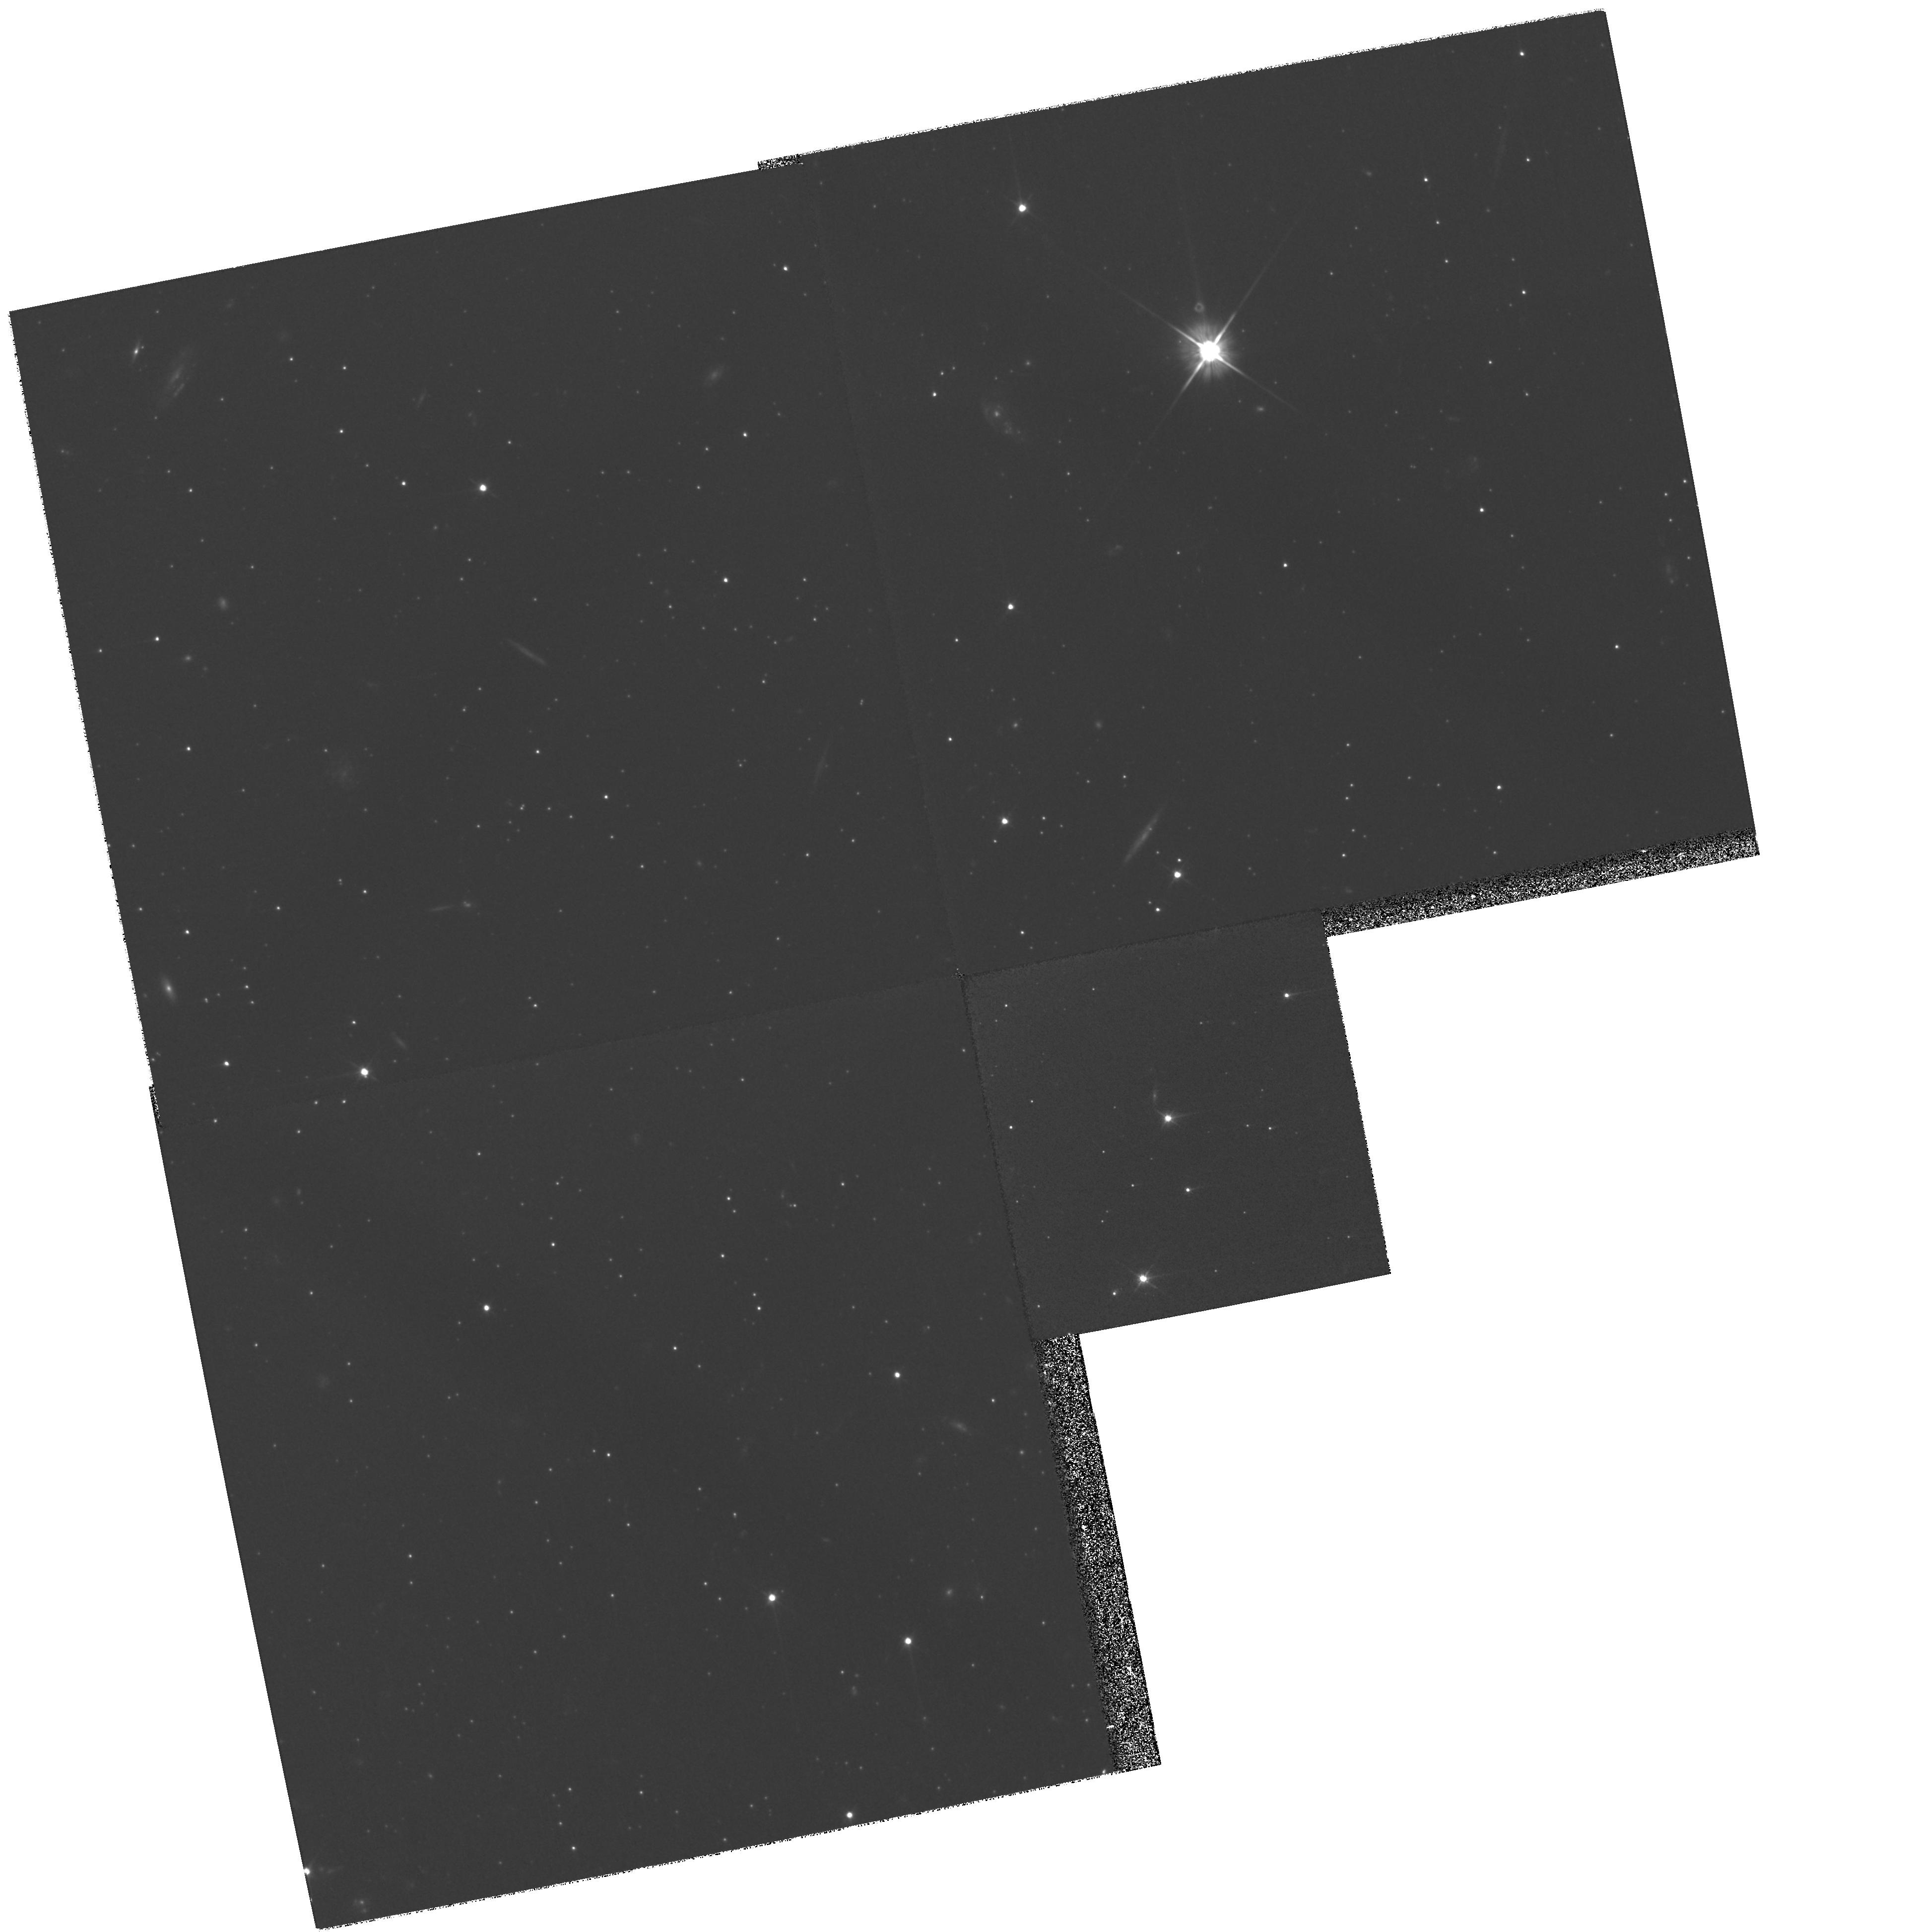
Target: QSO-UMI-1508+67
Instrument: WFPC2/PC
Filter: F606W
Exposure: 1.6 h
Observation ID: hst_9239_06_wfpc2_pc_f606w_u6d906

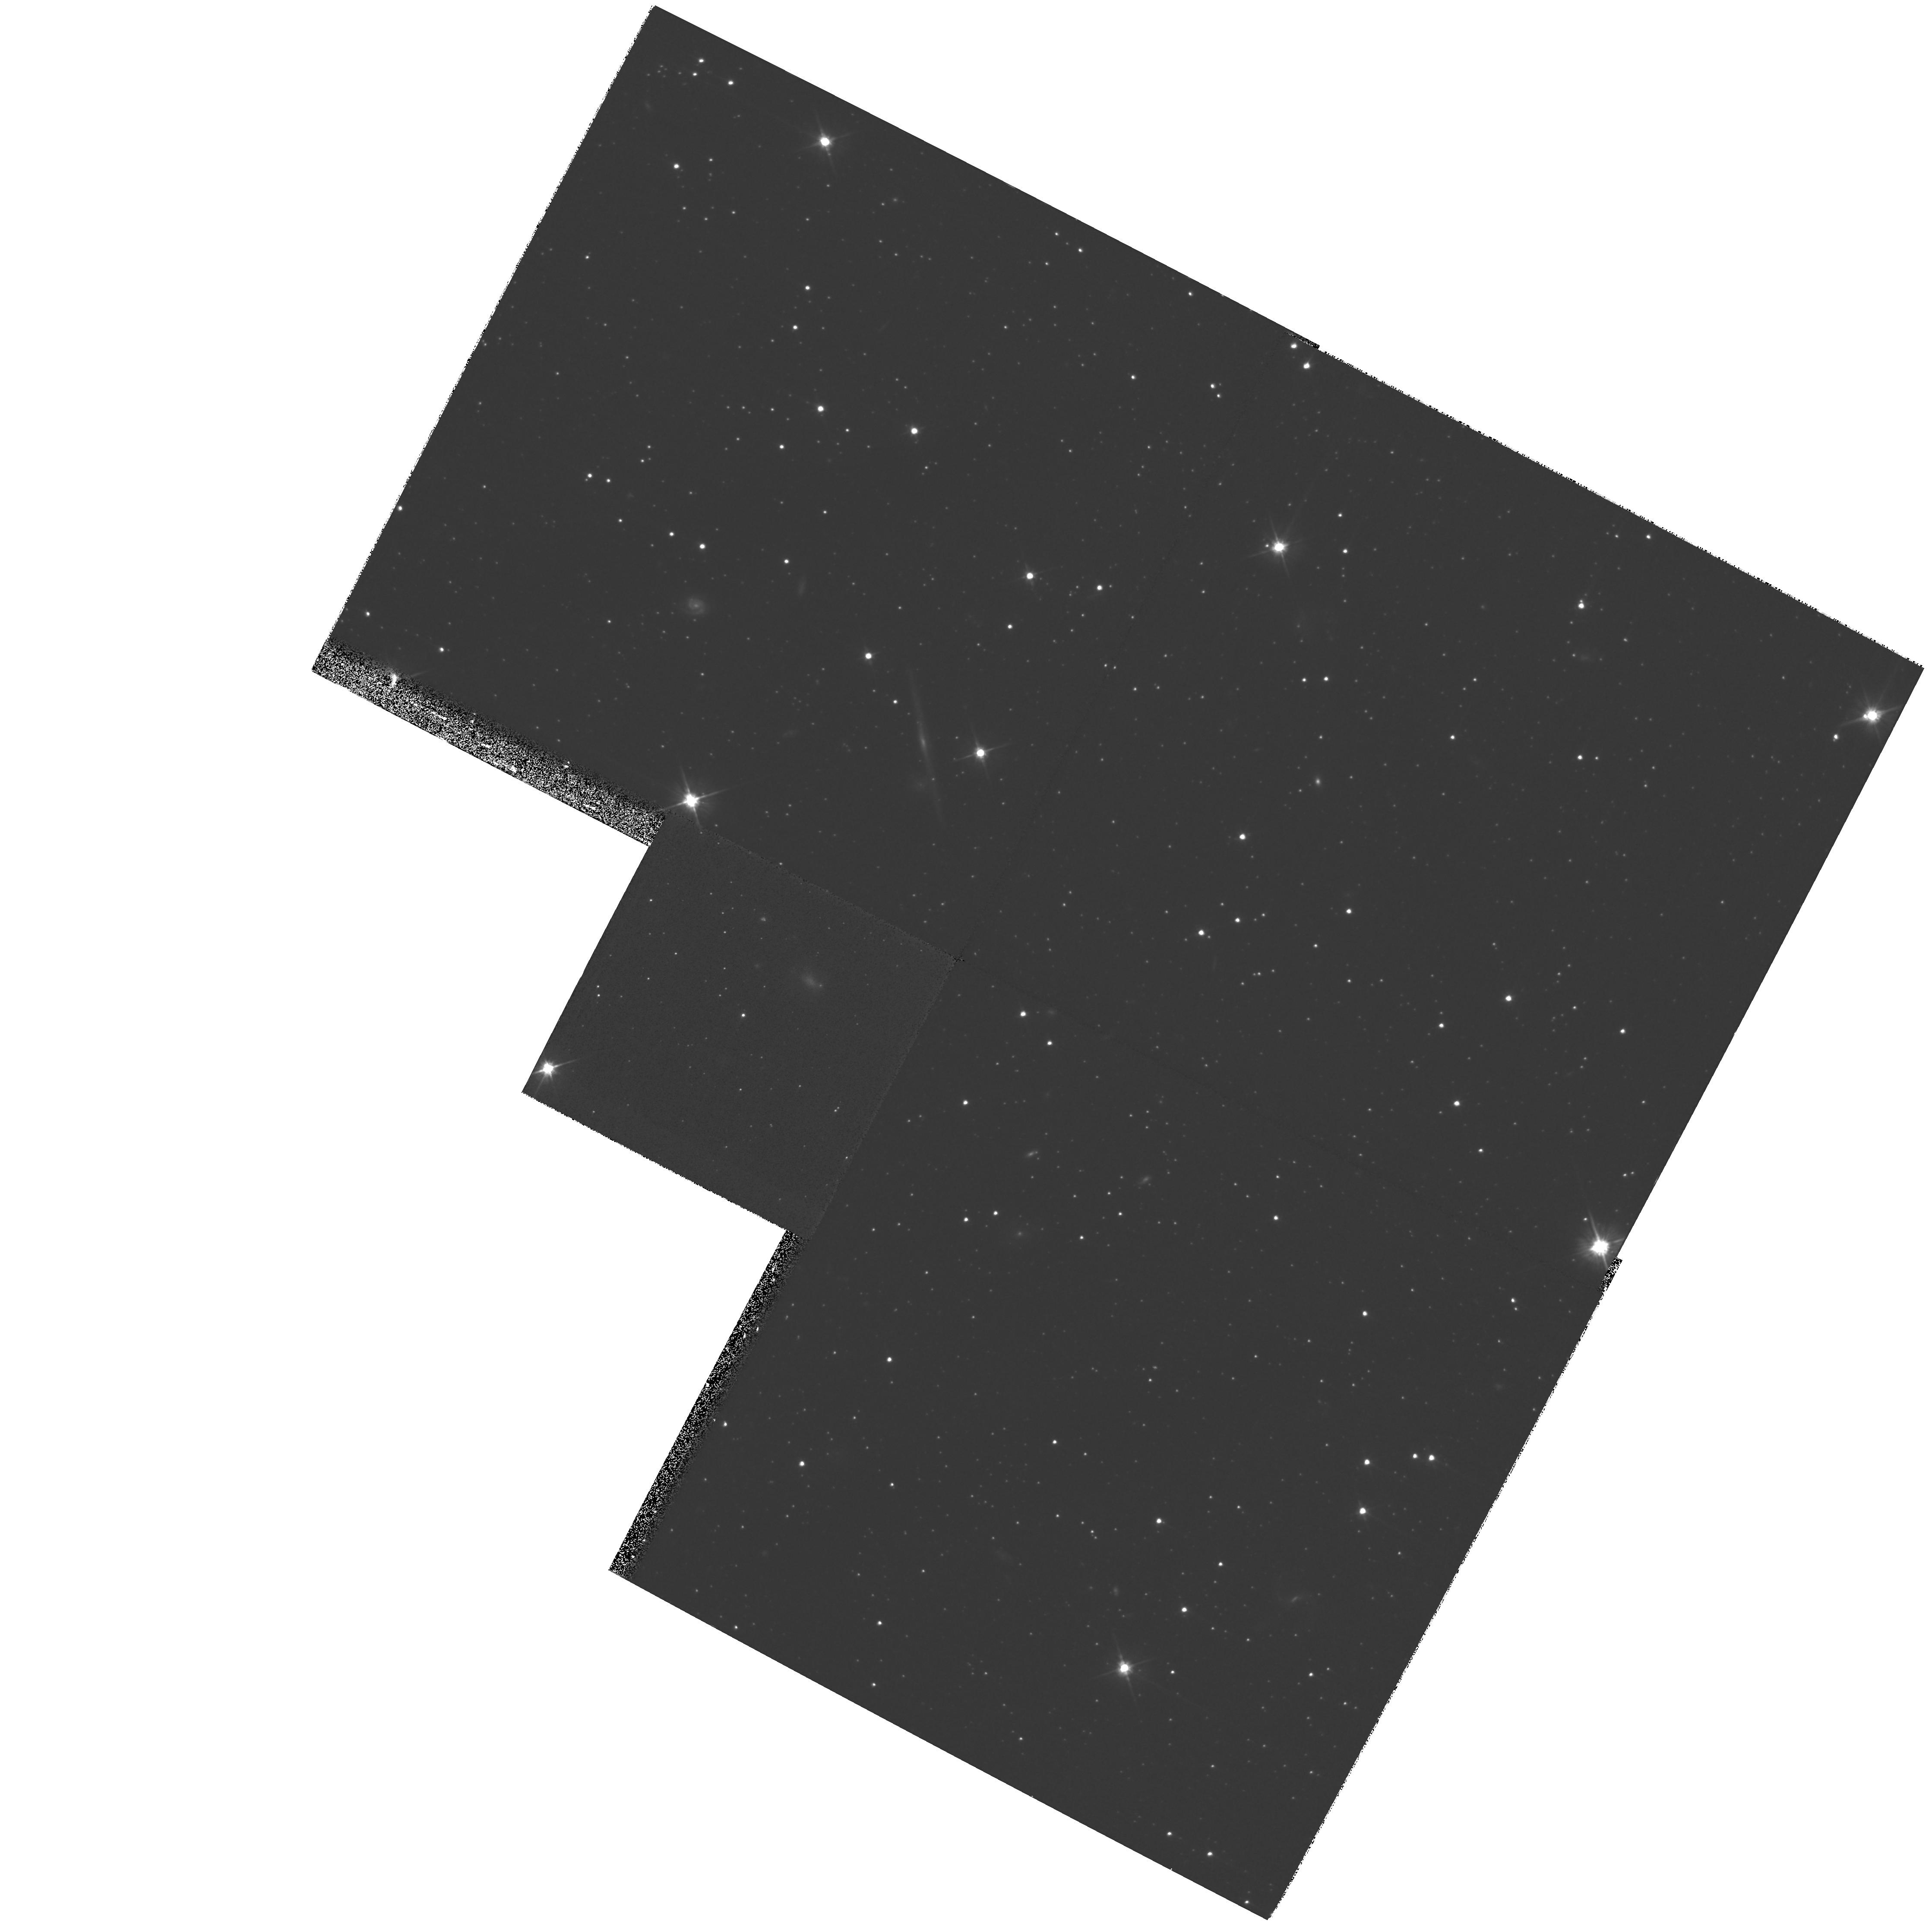
Target: CAR-QSO-0641-5057
Instrument: WFPC2/PC
Filter: F606W
Exposure: 48 min
Observation ID: hst_9239_08_wfpc2_pc_f606w_u6d908

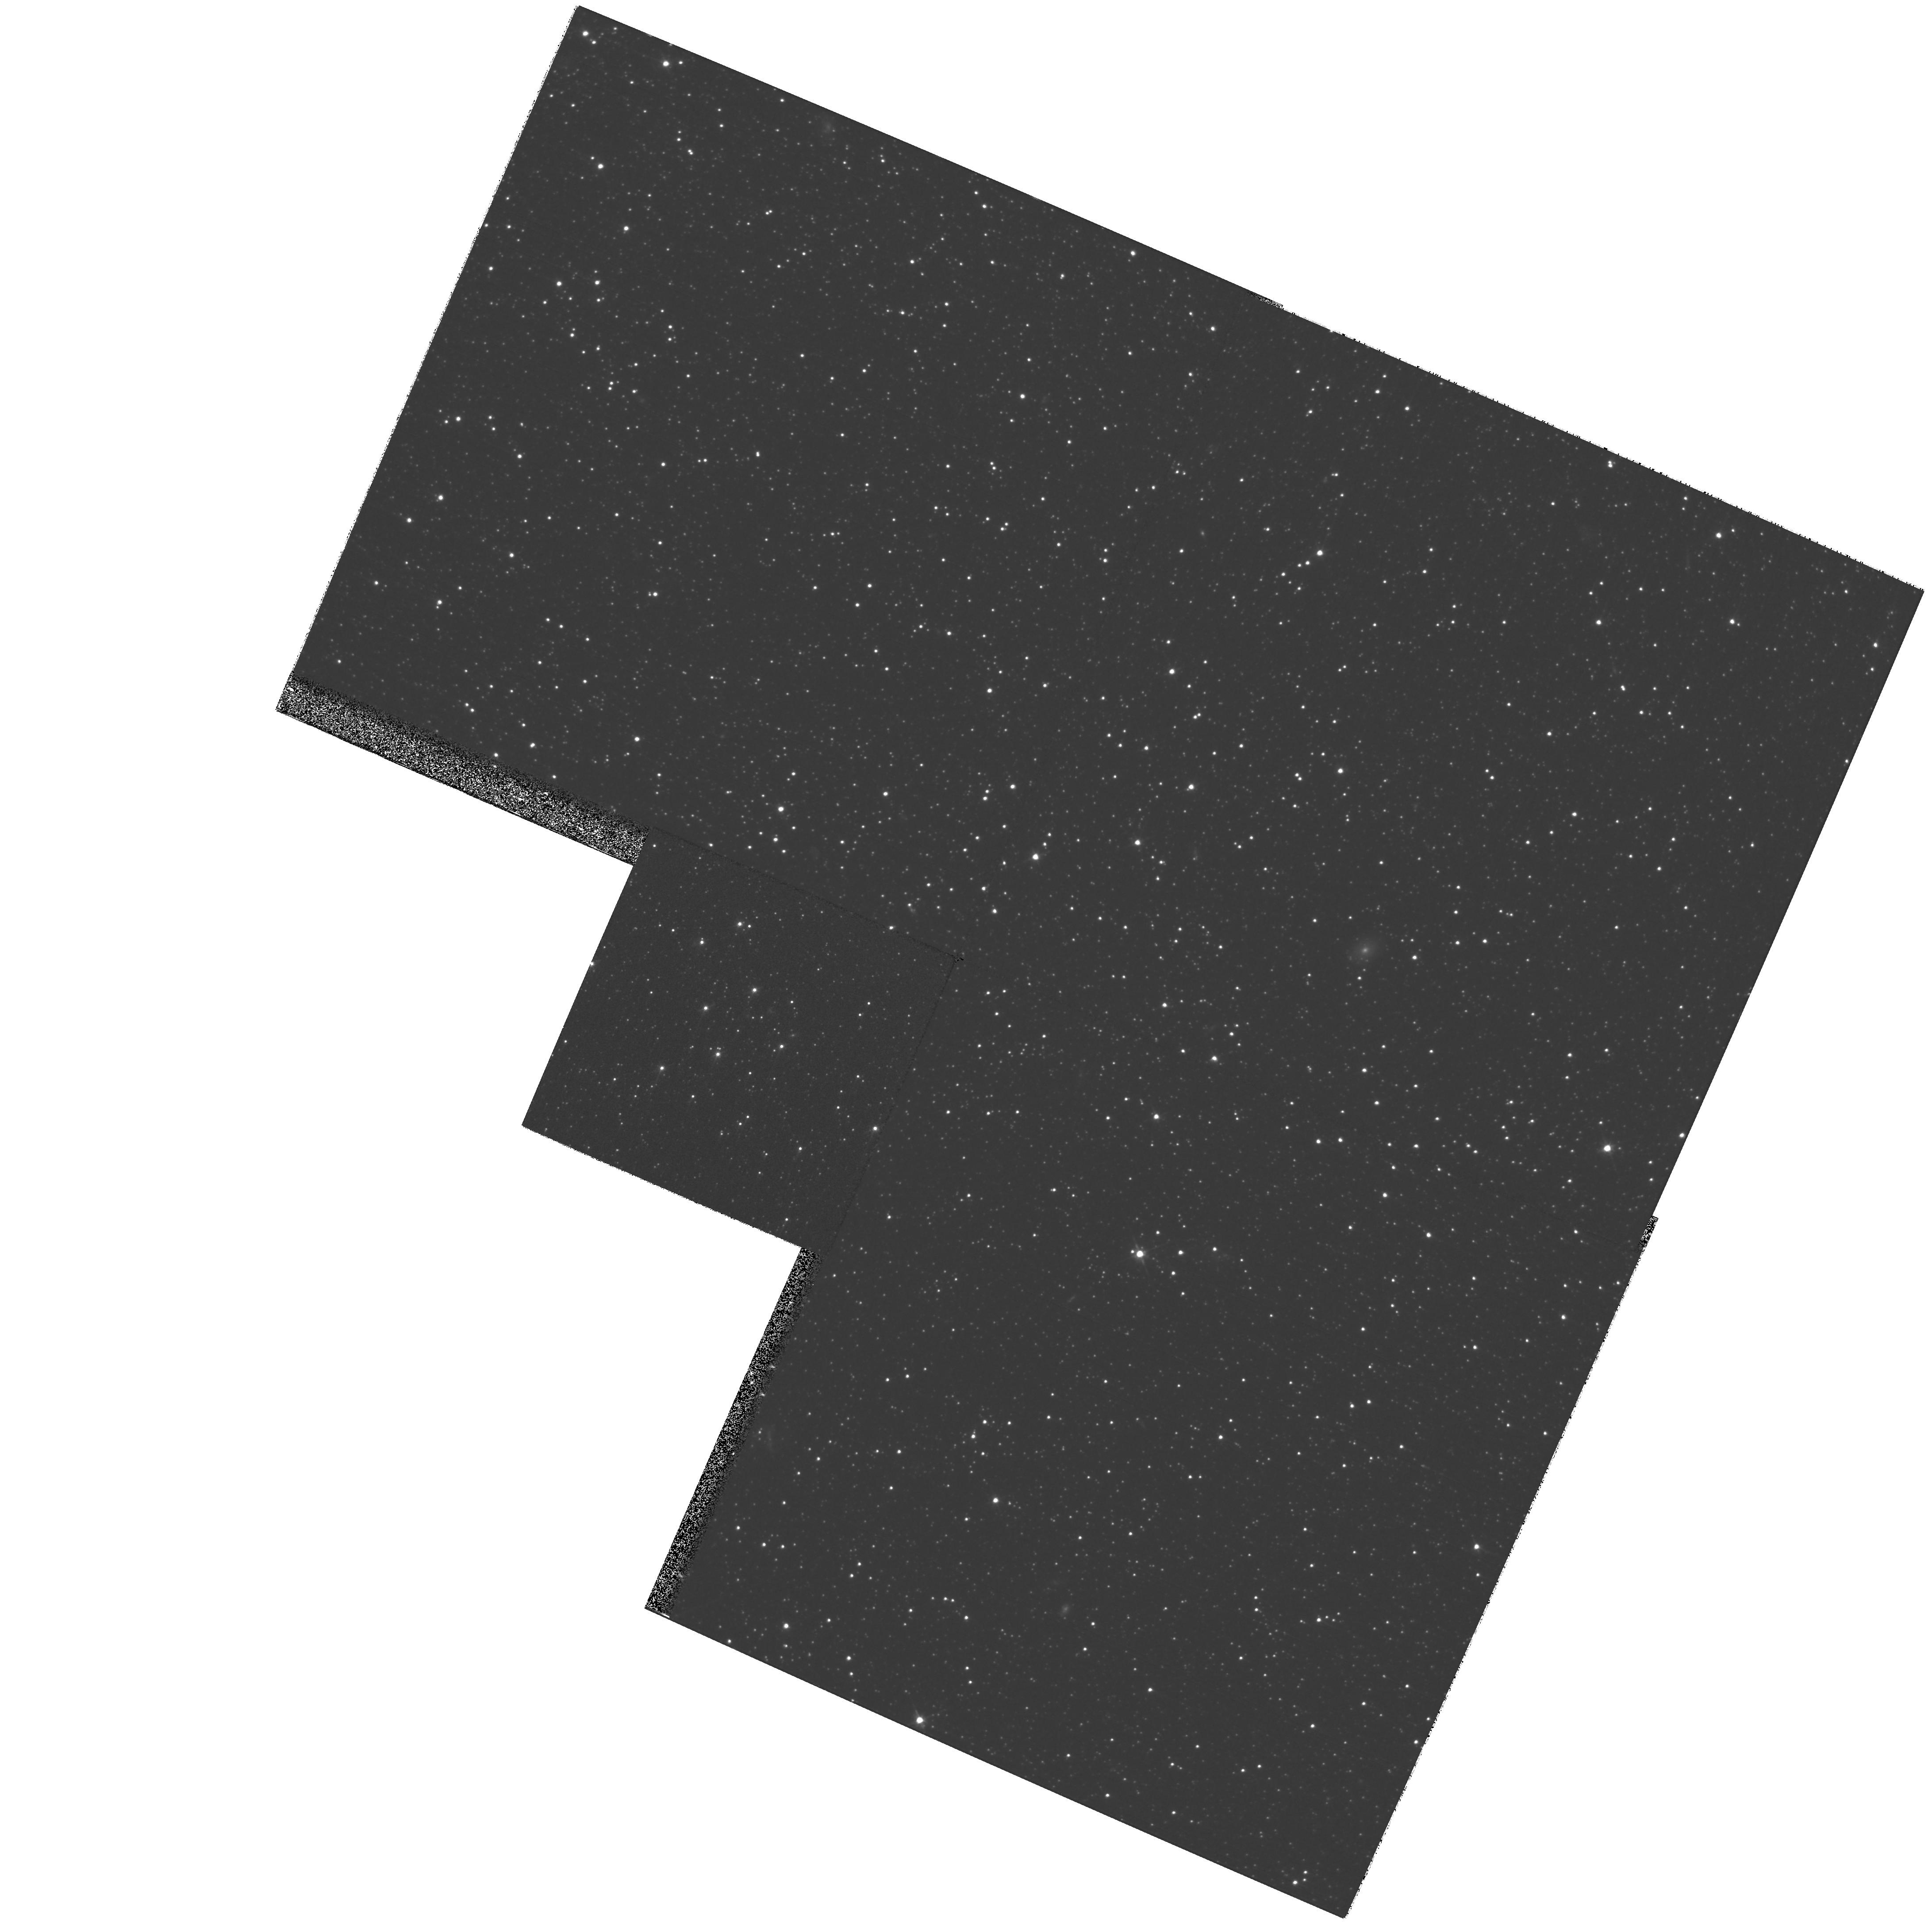
Target: FOR-QSO-0240-3434
Instrument: WFPC2/PC
Filter: F606W
Exposure: 43 min
Observation ID: hst_9239_07_wfpc2_pc_f606w_u6d907

Absolute Proper Motions of Nearby Dwarf Spheroidal Galaxies-Cycle 10 (PI: Olszewski, Edward W.)

We propose to measure precise absolute proper motions for four dwarf spheroidal satellites of the Milky Way using spectroscopically-confirmed background QSOs to define a zero- velocity reference frame. Three epochs within the 2 years separating 3 HST cycles will yield systemic tangential velocities of UMi, Car, Scl, (and For) to +/- 78 kms\ (+/- 130 kms). These are worst-case velocity precisions and they are likely to be 2* smaller. With 2-3 QSOs per galaxy and 3 observations per QSO field we will have a clear understanding of the systematic errors that could affect the astrometry. We will test whether the halo contains a small number of massive streams containing several dwarf galaxies, or whether the individual halo dwarfs are traveling along independent orbits. HST is essential to achieving the high precisions needed to conclusively compare the projected orbital motions of the individual galaxies; even with our conservative uncertainties, we are competitive with the best ground-based efforts with only a 2 year baseline. We will also use our results to improve our estimate of the mass of the Galaxy interior to ~ 100 kpc.